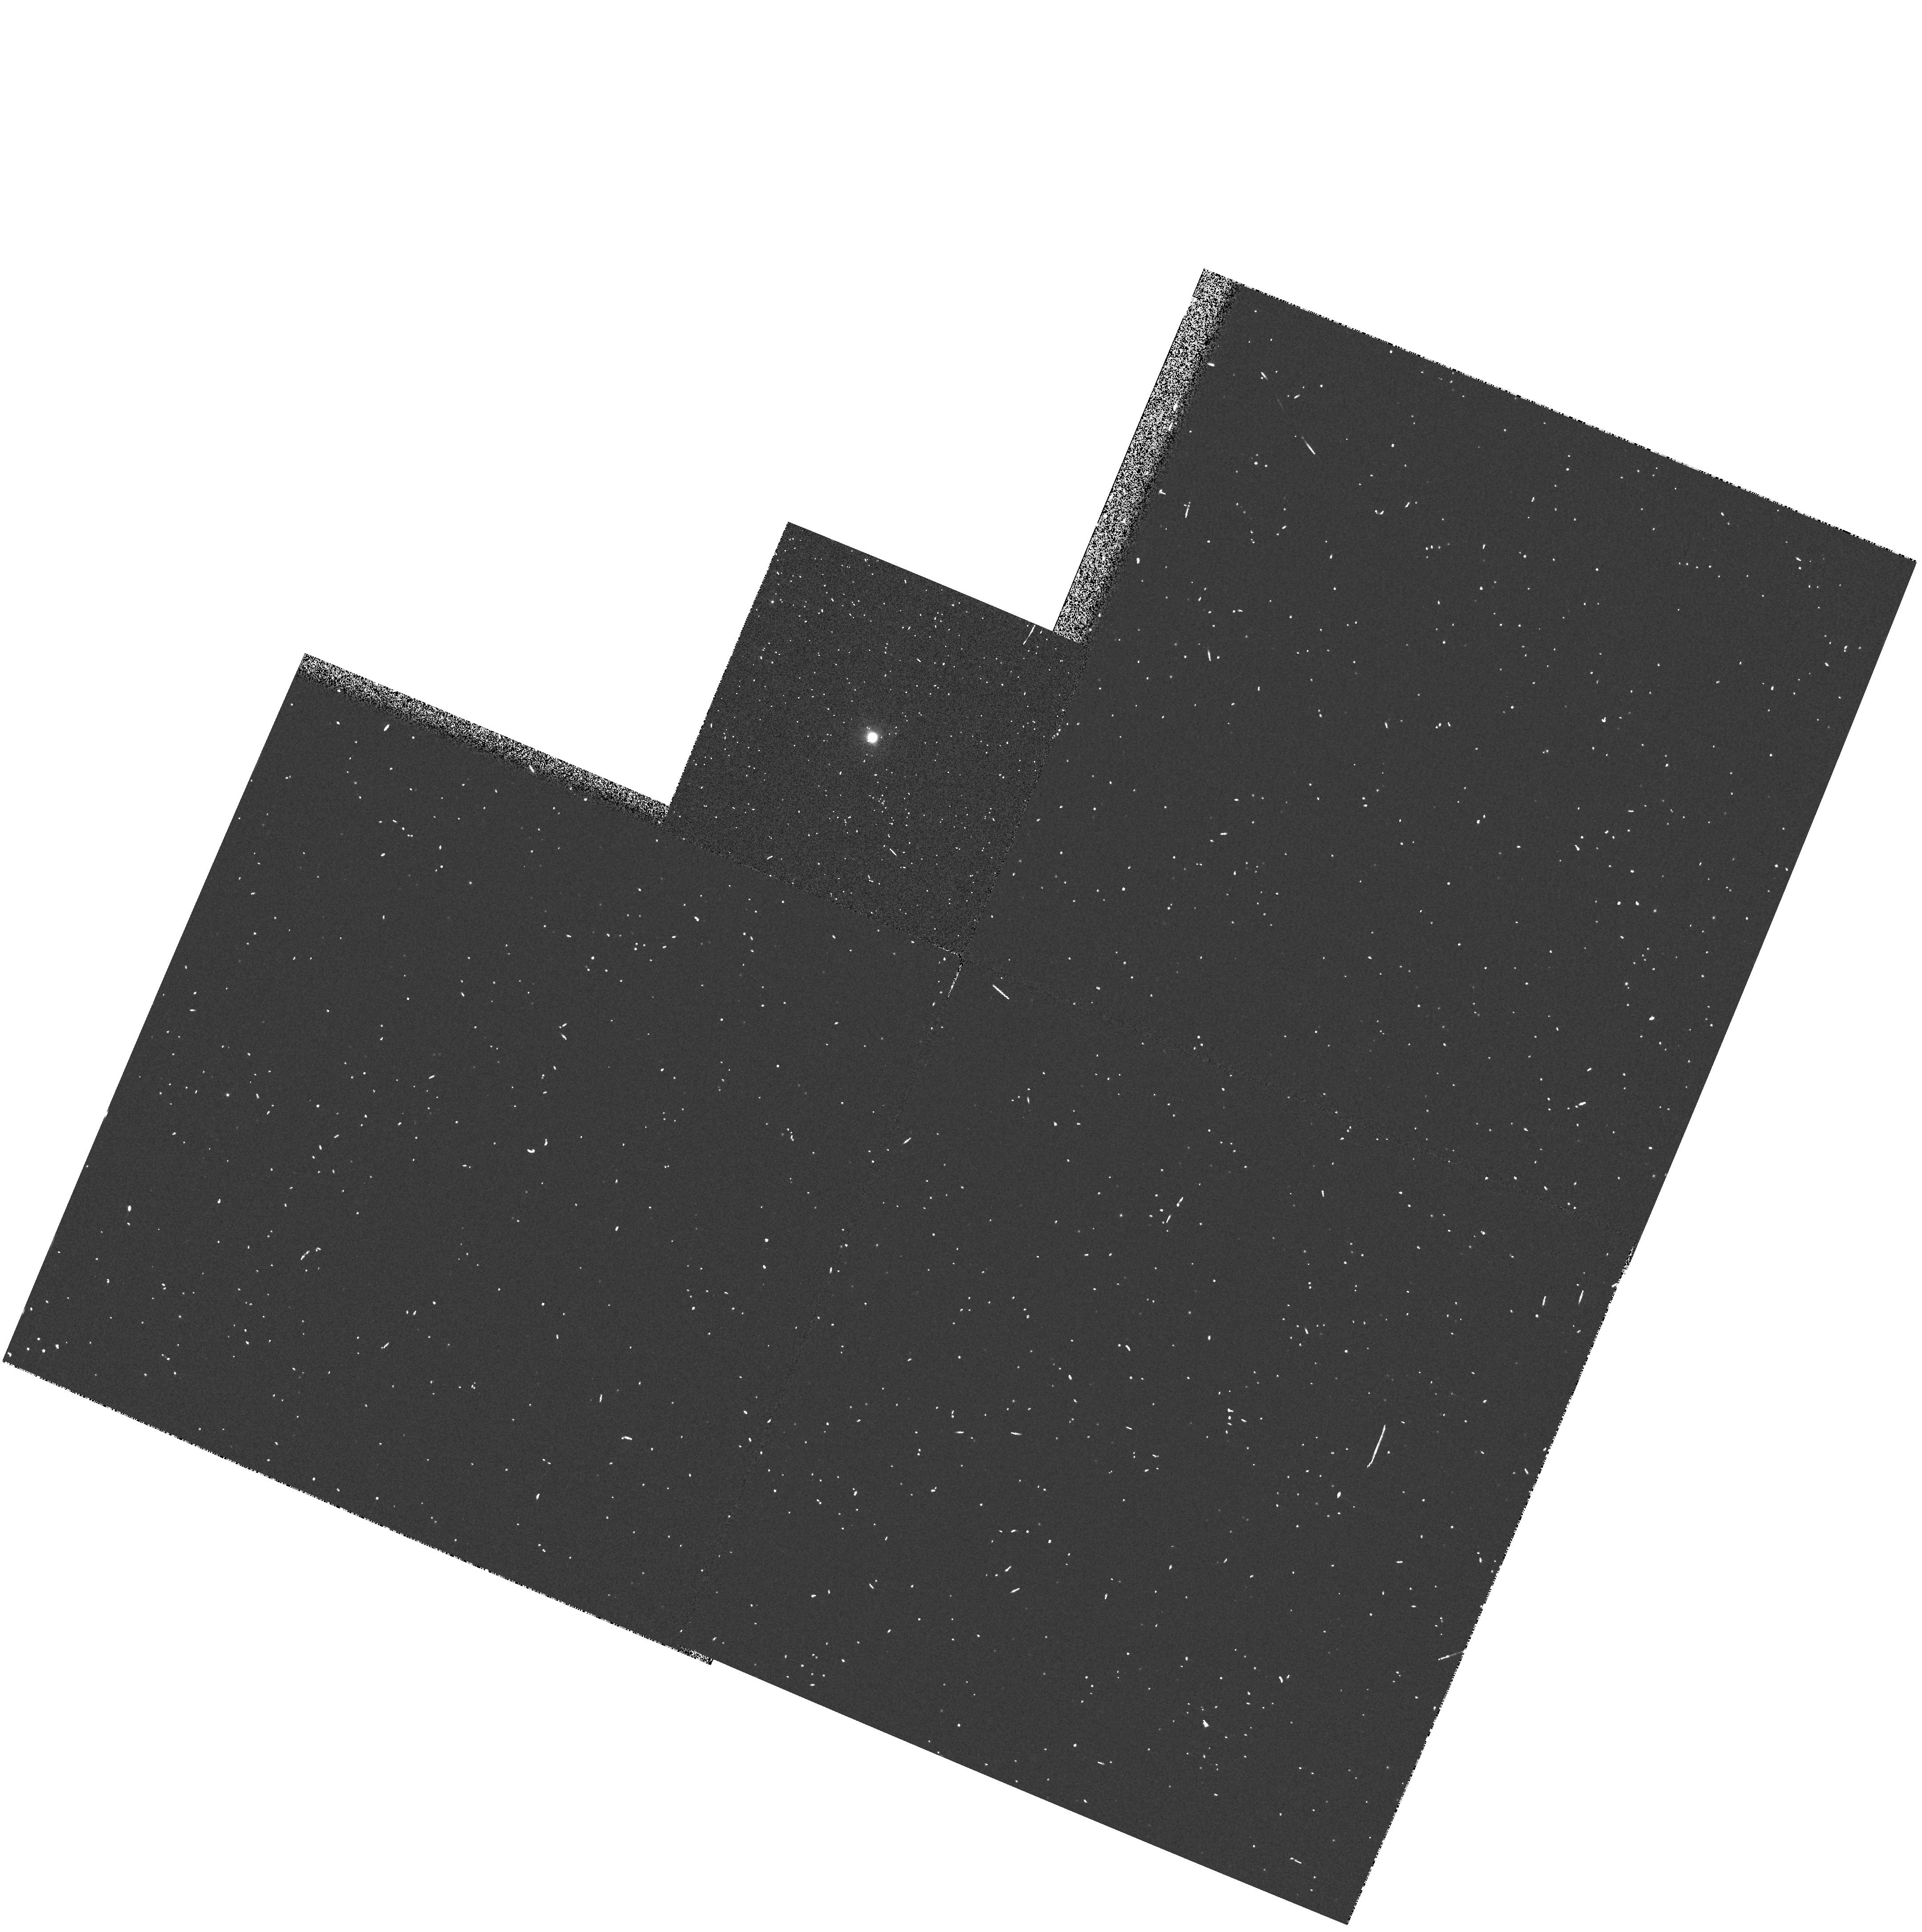
Target: LMC-SMP52
Instrument: WFPC2/PC
Filter: F502N
Exposure: 3 min
Observation ID: hst_6407_49_wfpc2_pc_f502n_u3ev49

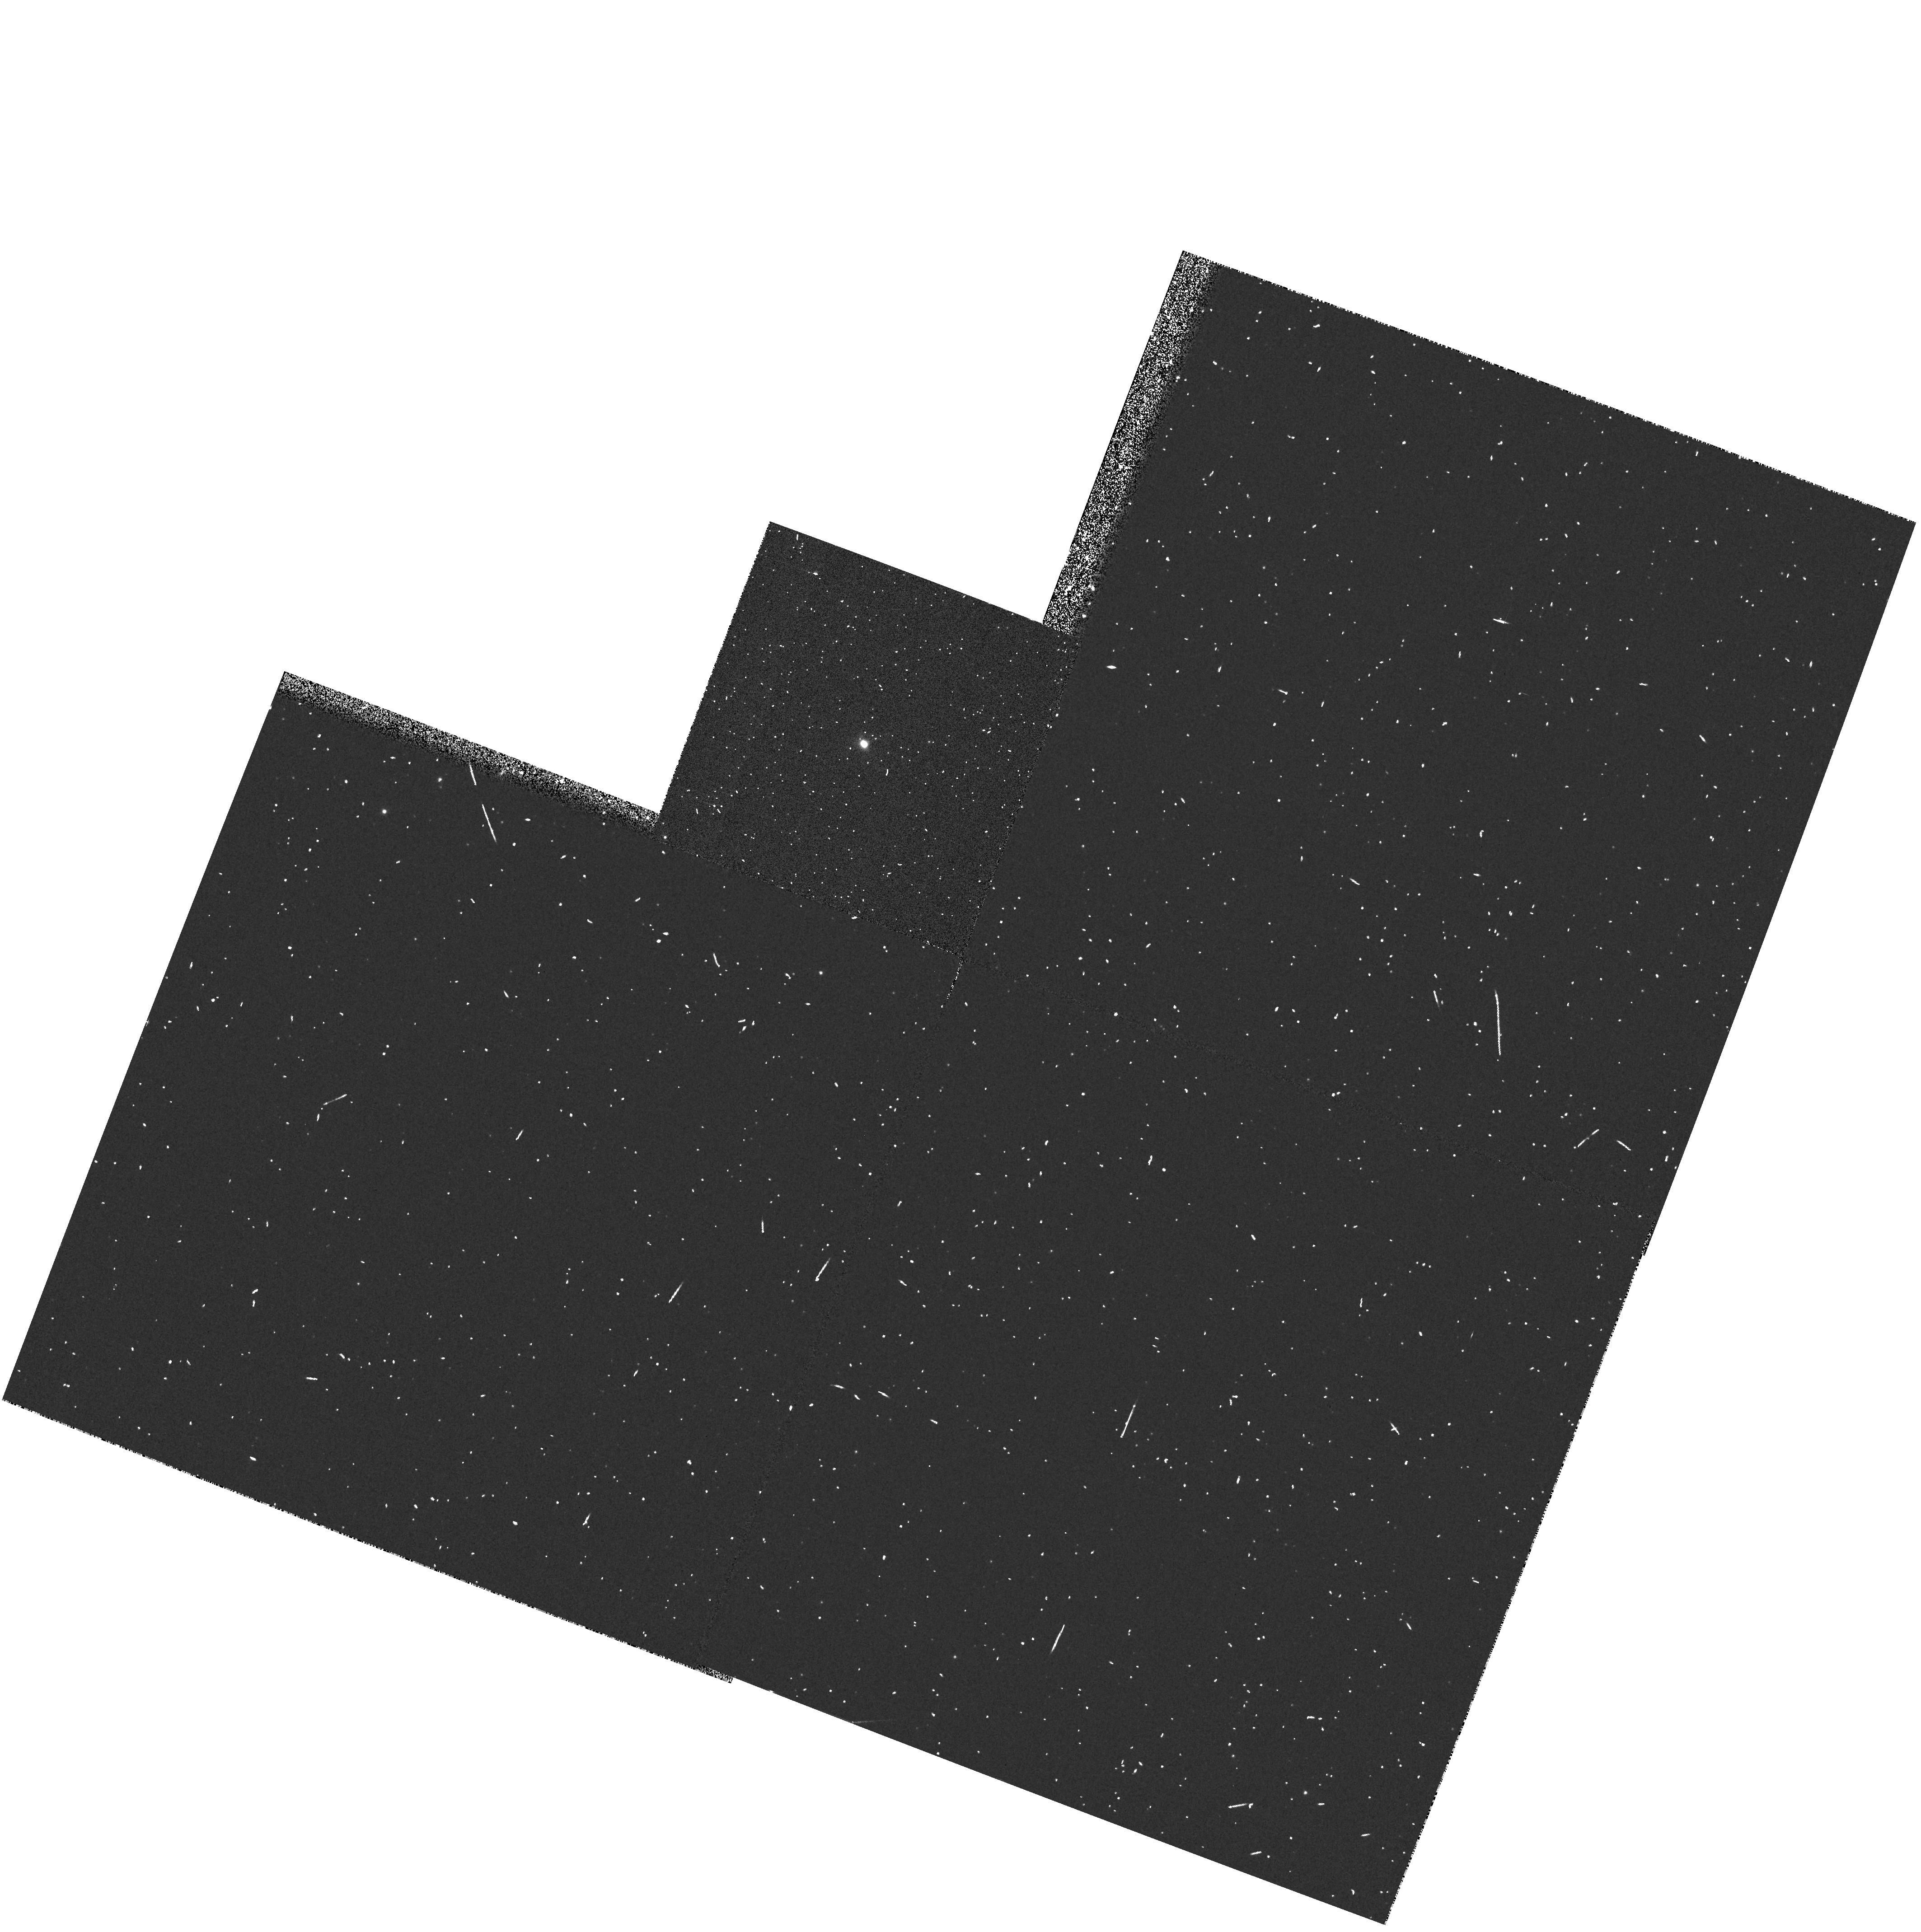
Target: LMC-SMP33
Instrument: WFPC2/PC
Filter: F502N
Exposure: 2 min
Observation ID: hst_6407_44_wfpc2_pc_f502n_u3ev44

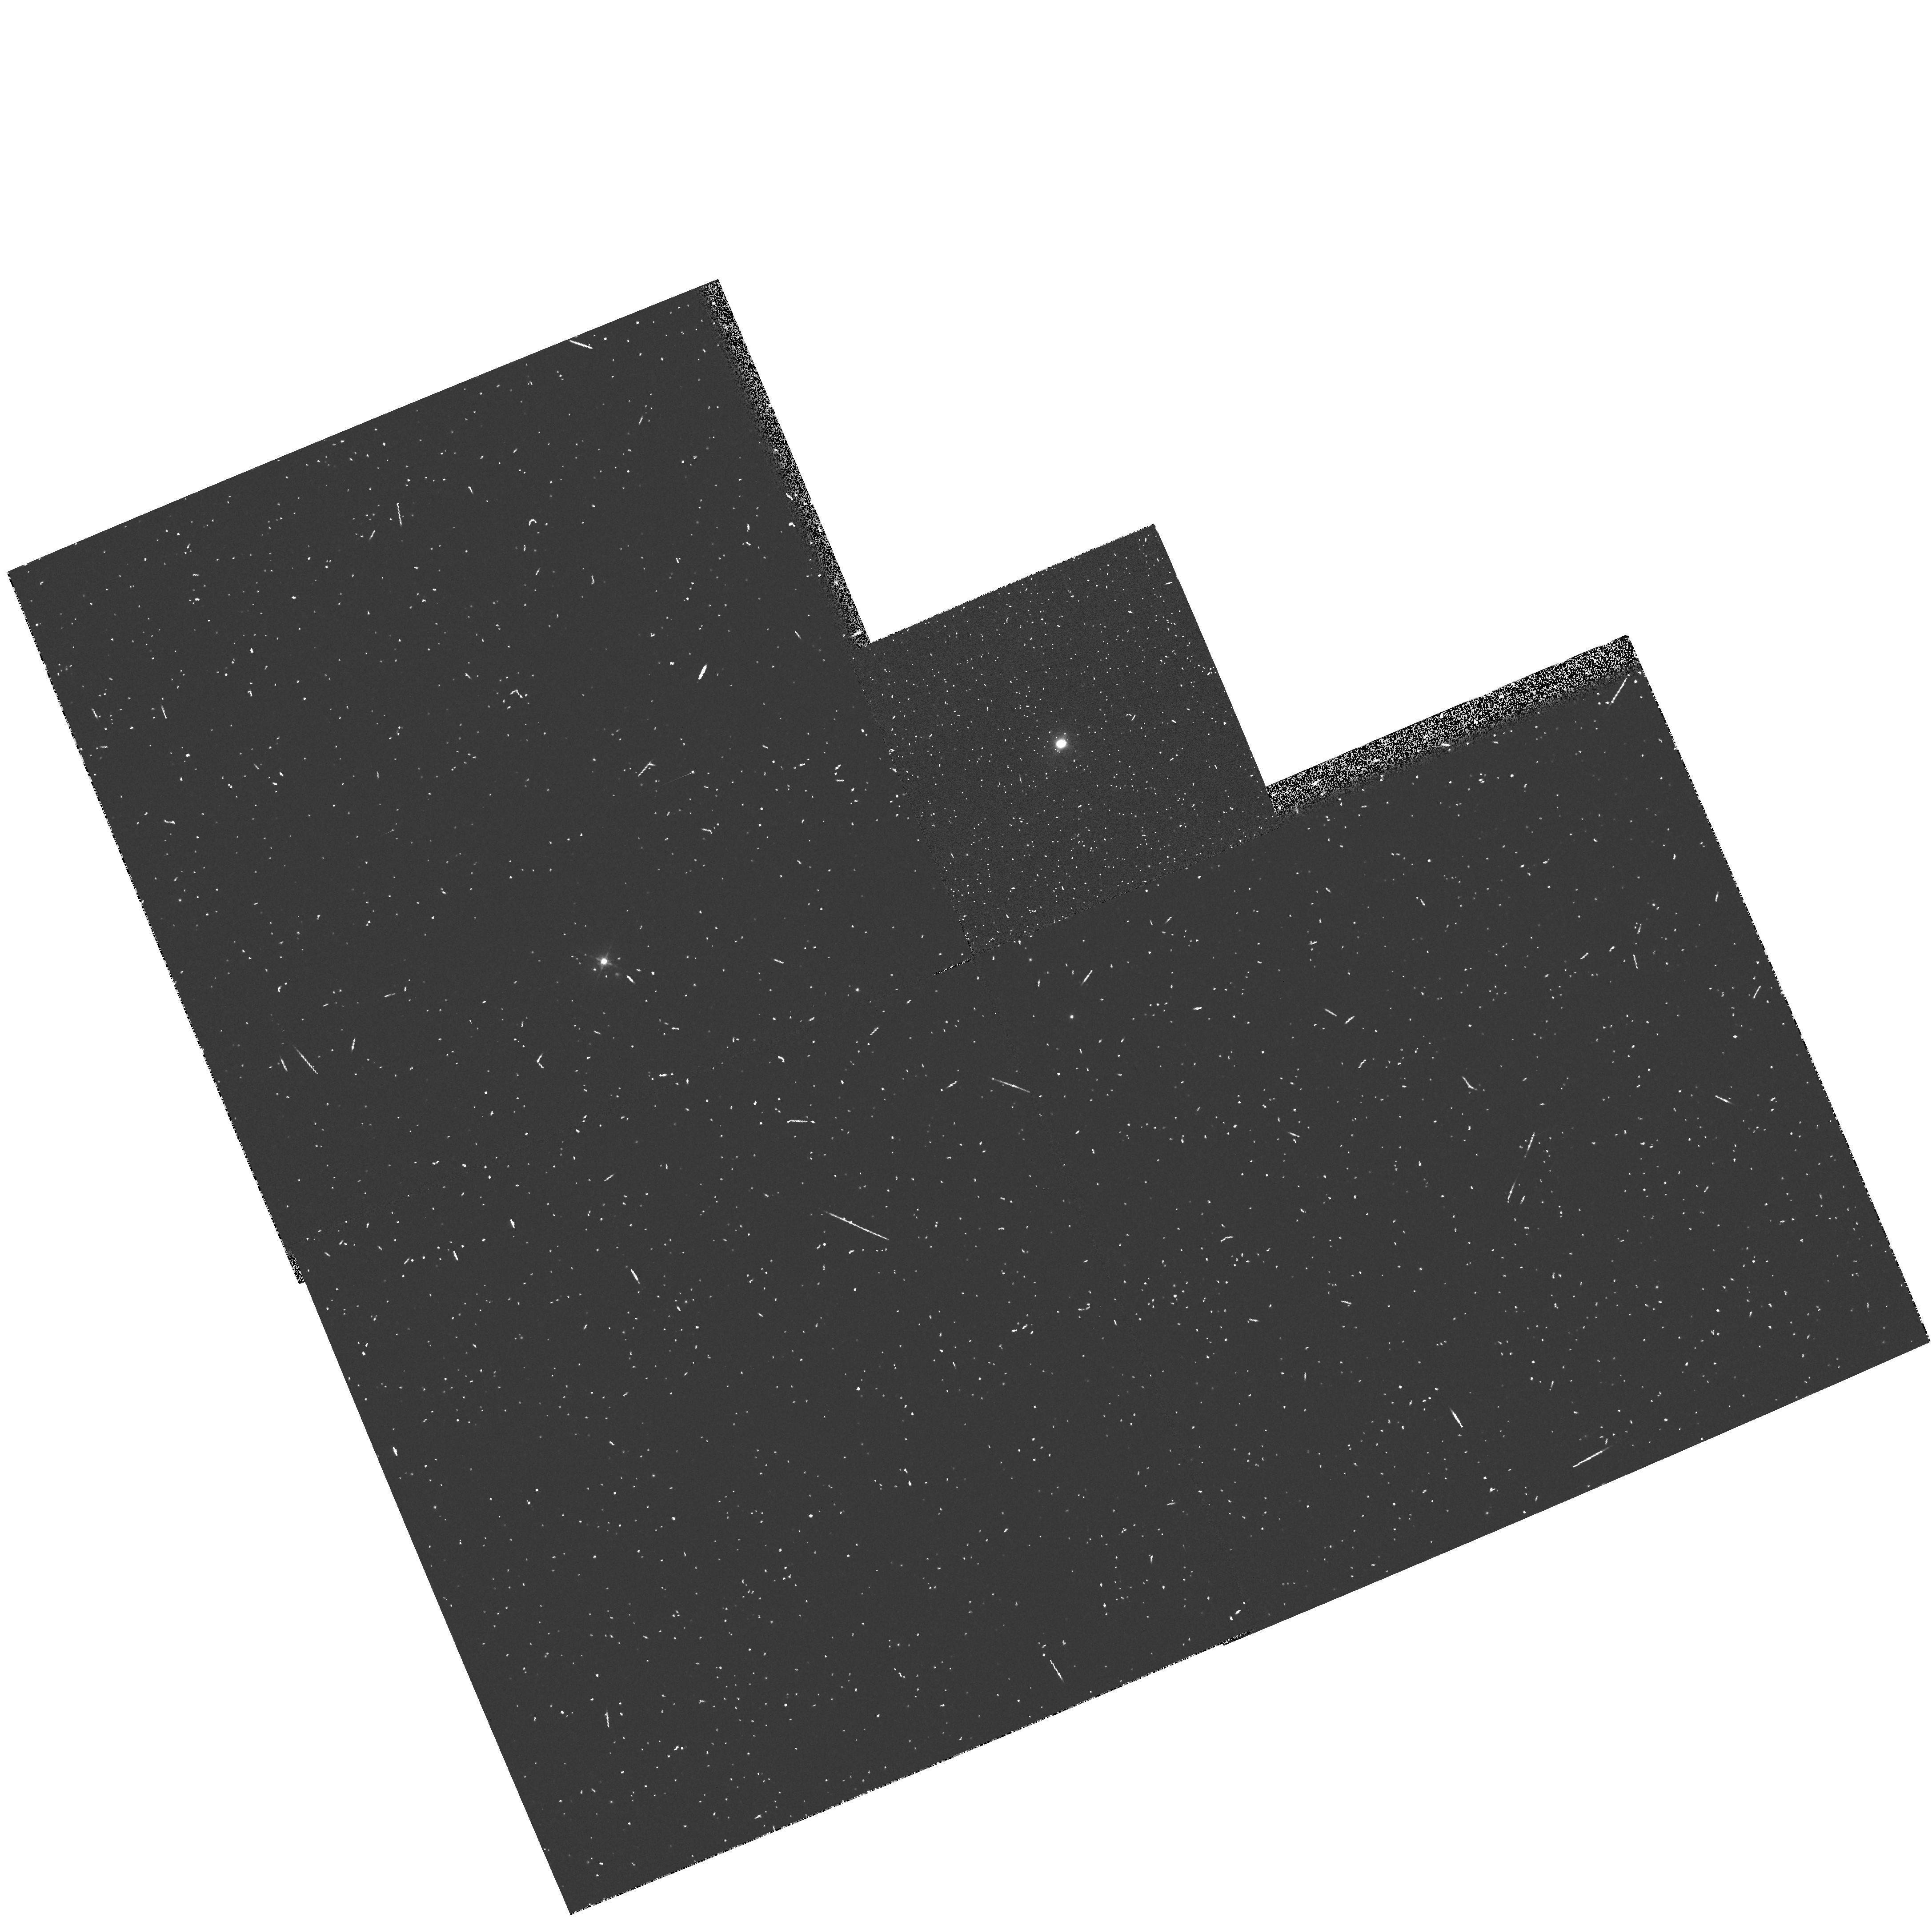
Target: LMC-SMP15
Instrument: WFPC2/PC
Filter: F502N
Exposure: 6 min
Observation ID: hst_6407_43_wfpc2_pc_f502n_u3ev43

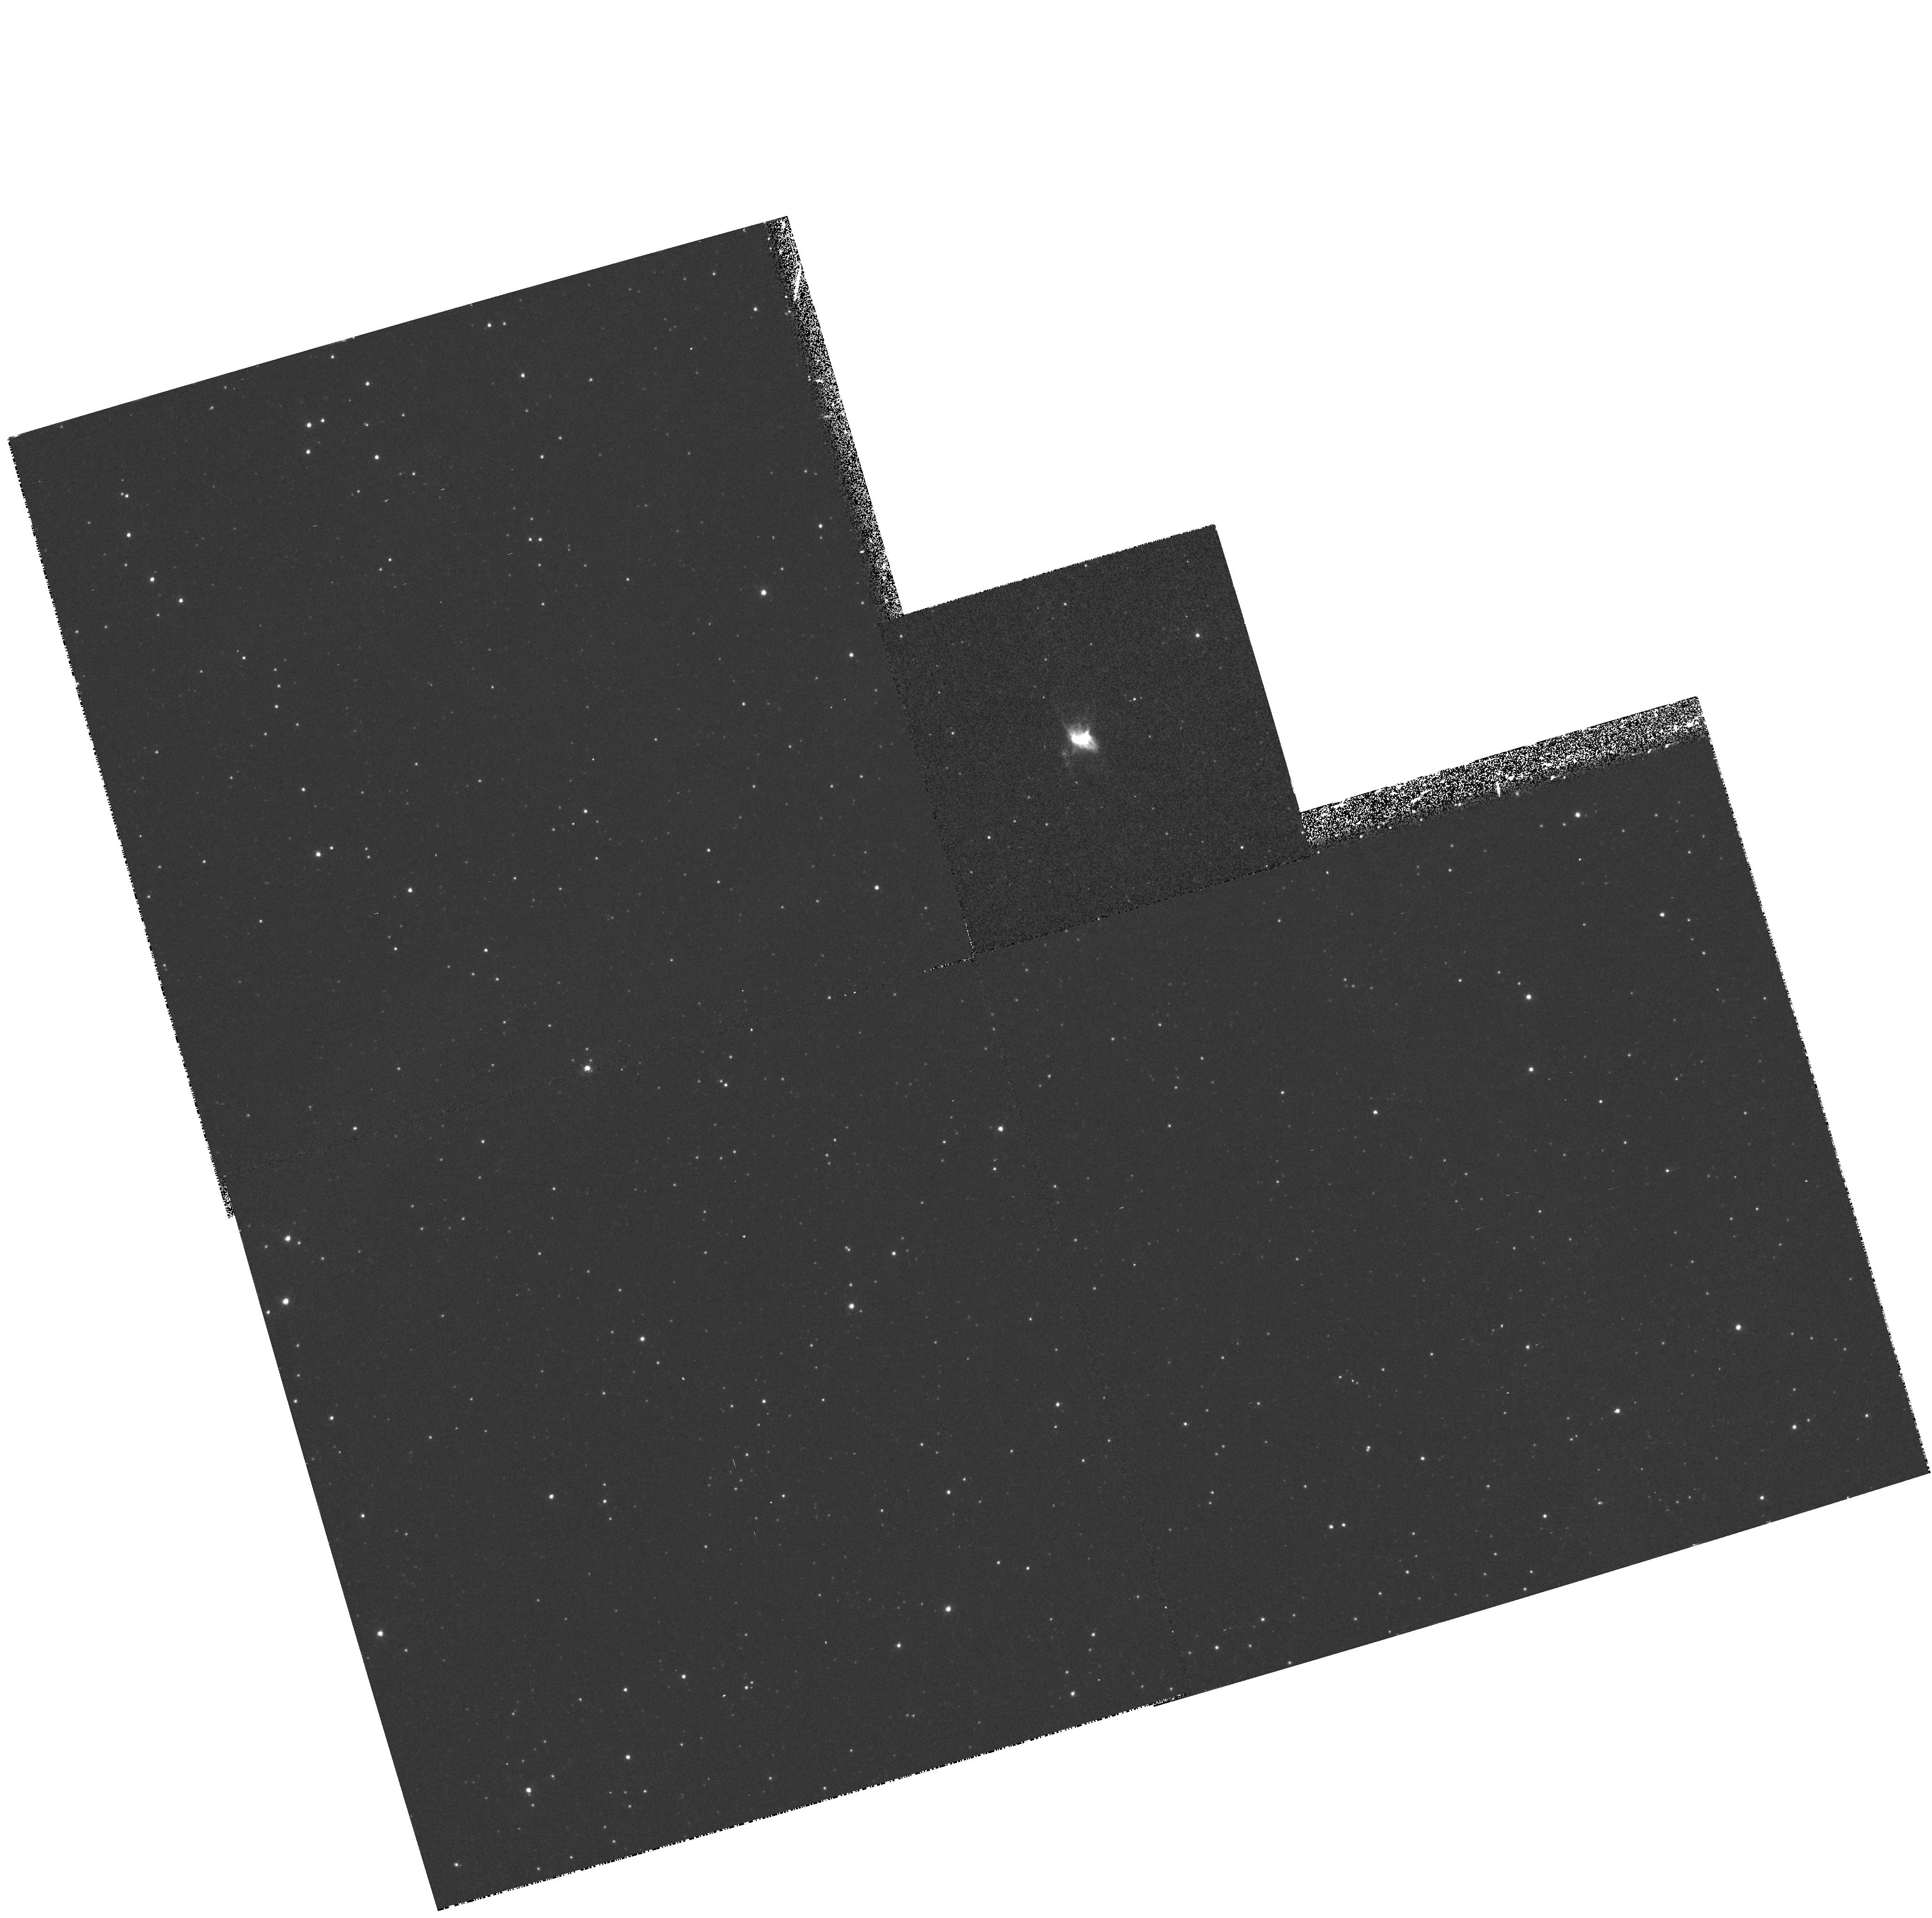
Target: LMC-SMP54
Instrument: WFPC2/PC
Filter: F656N
Exposure: 20 min
Observation ID: hst_6407_50_wfpc2_pc_f656n_u3ev50

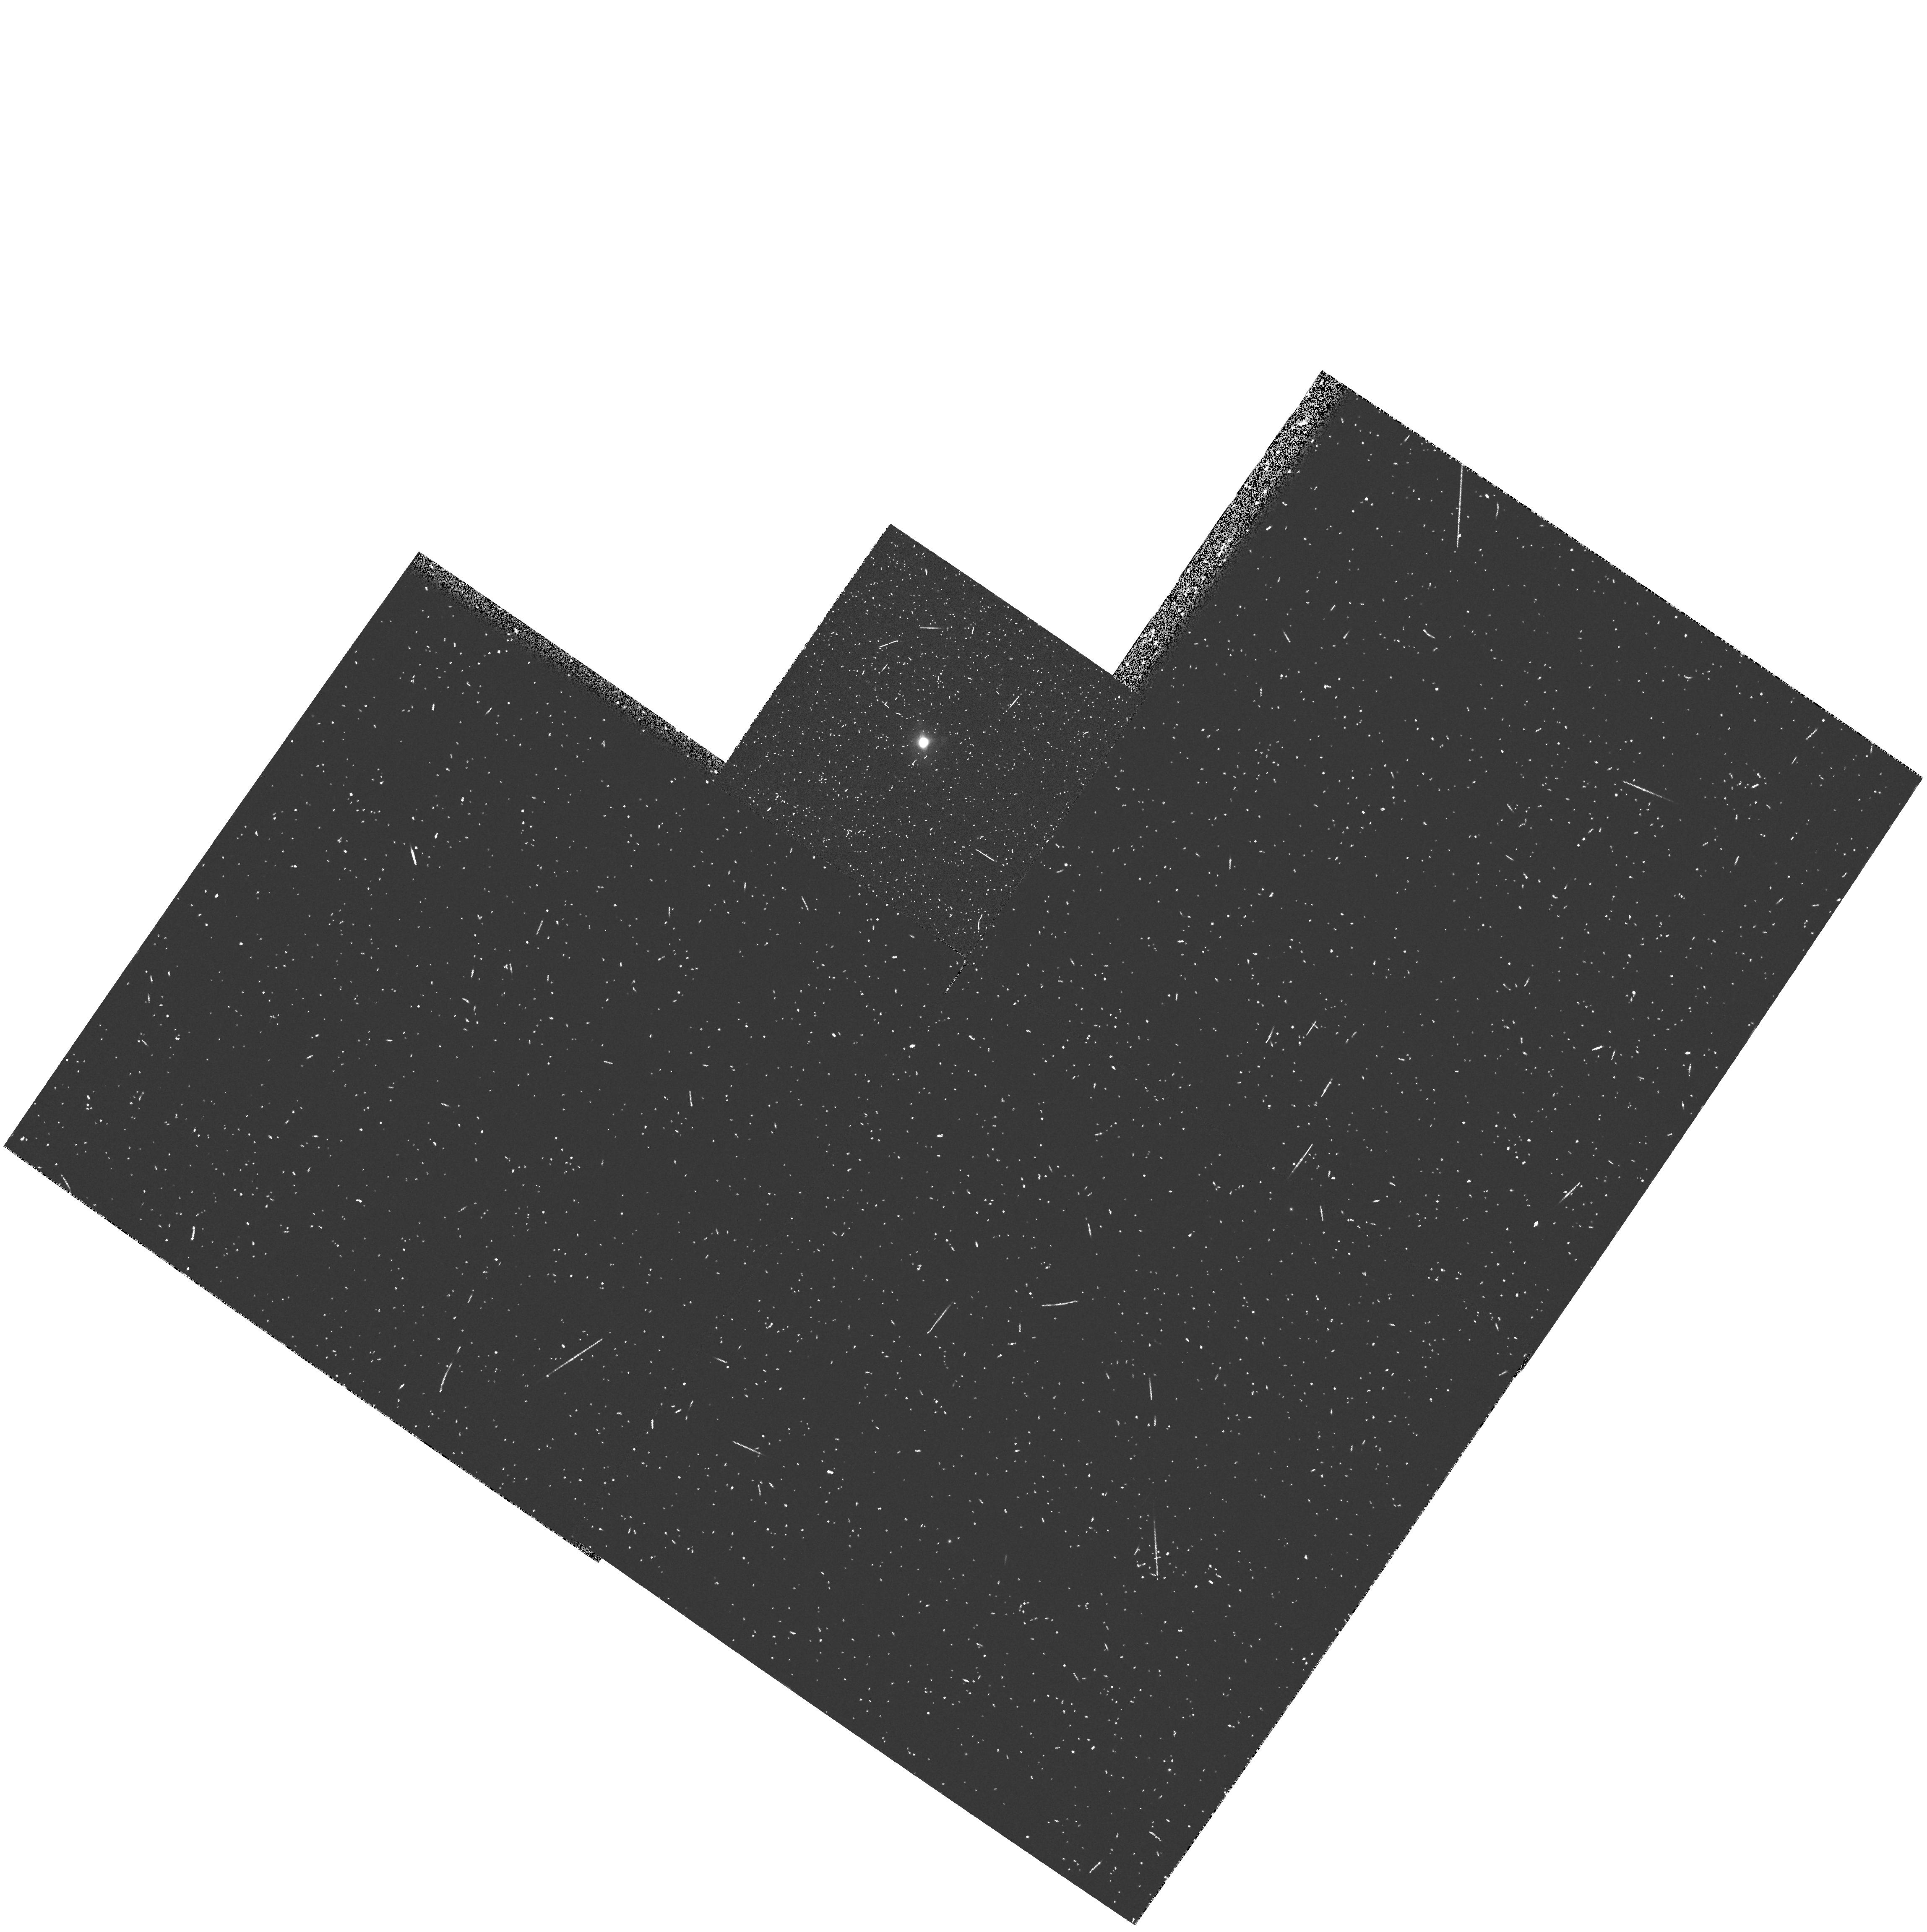
Target: LMC-SMP99
Instrument: WFPC2/PC
Filter: F502N
Exposure: 8 min
Observation ID: hst_6407_55_wfpc2_pc_f502n_u3ev55

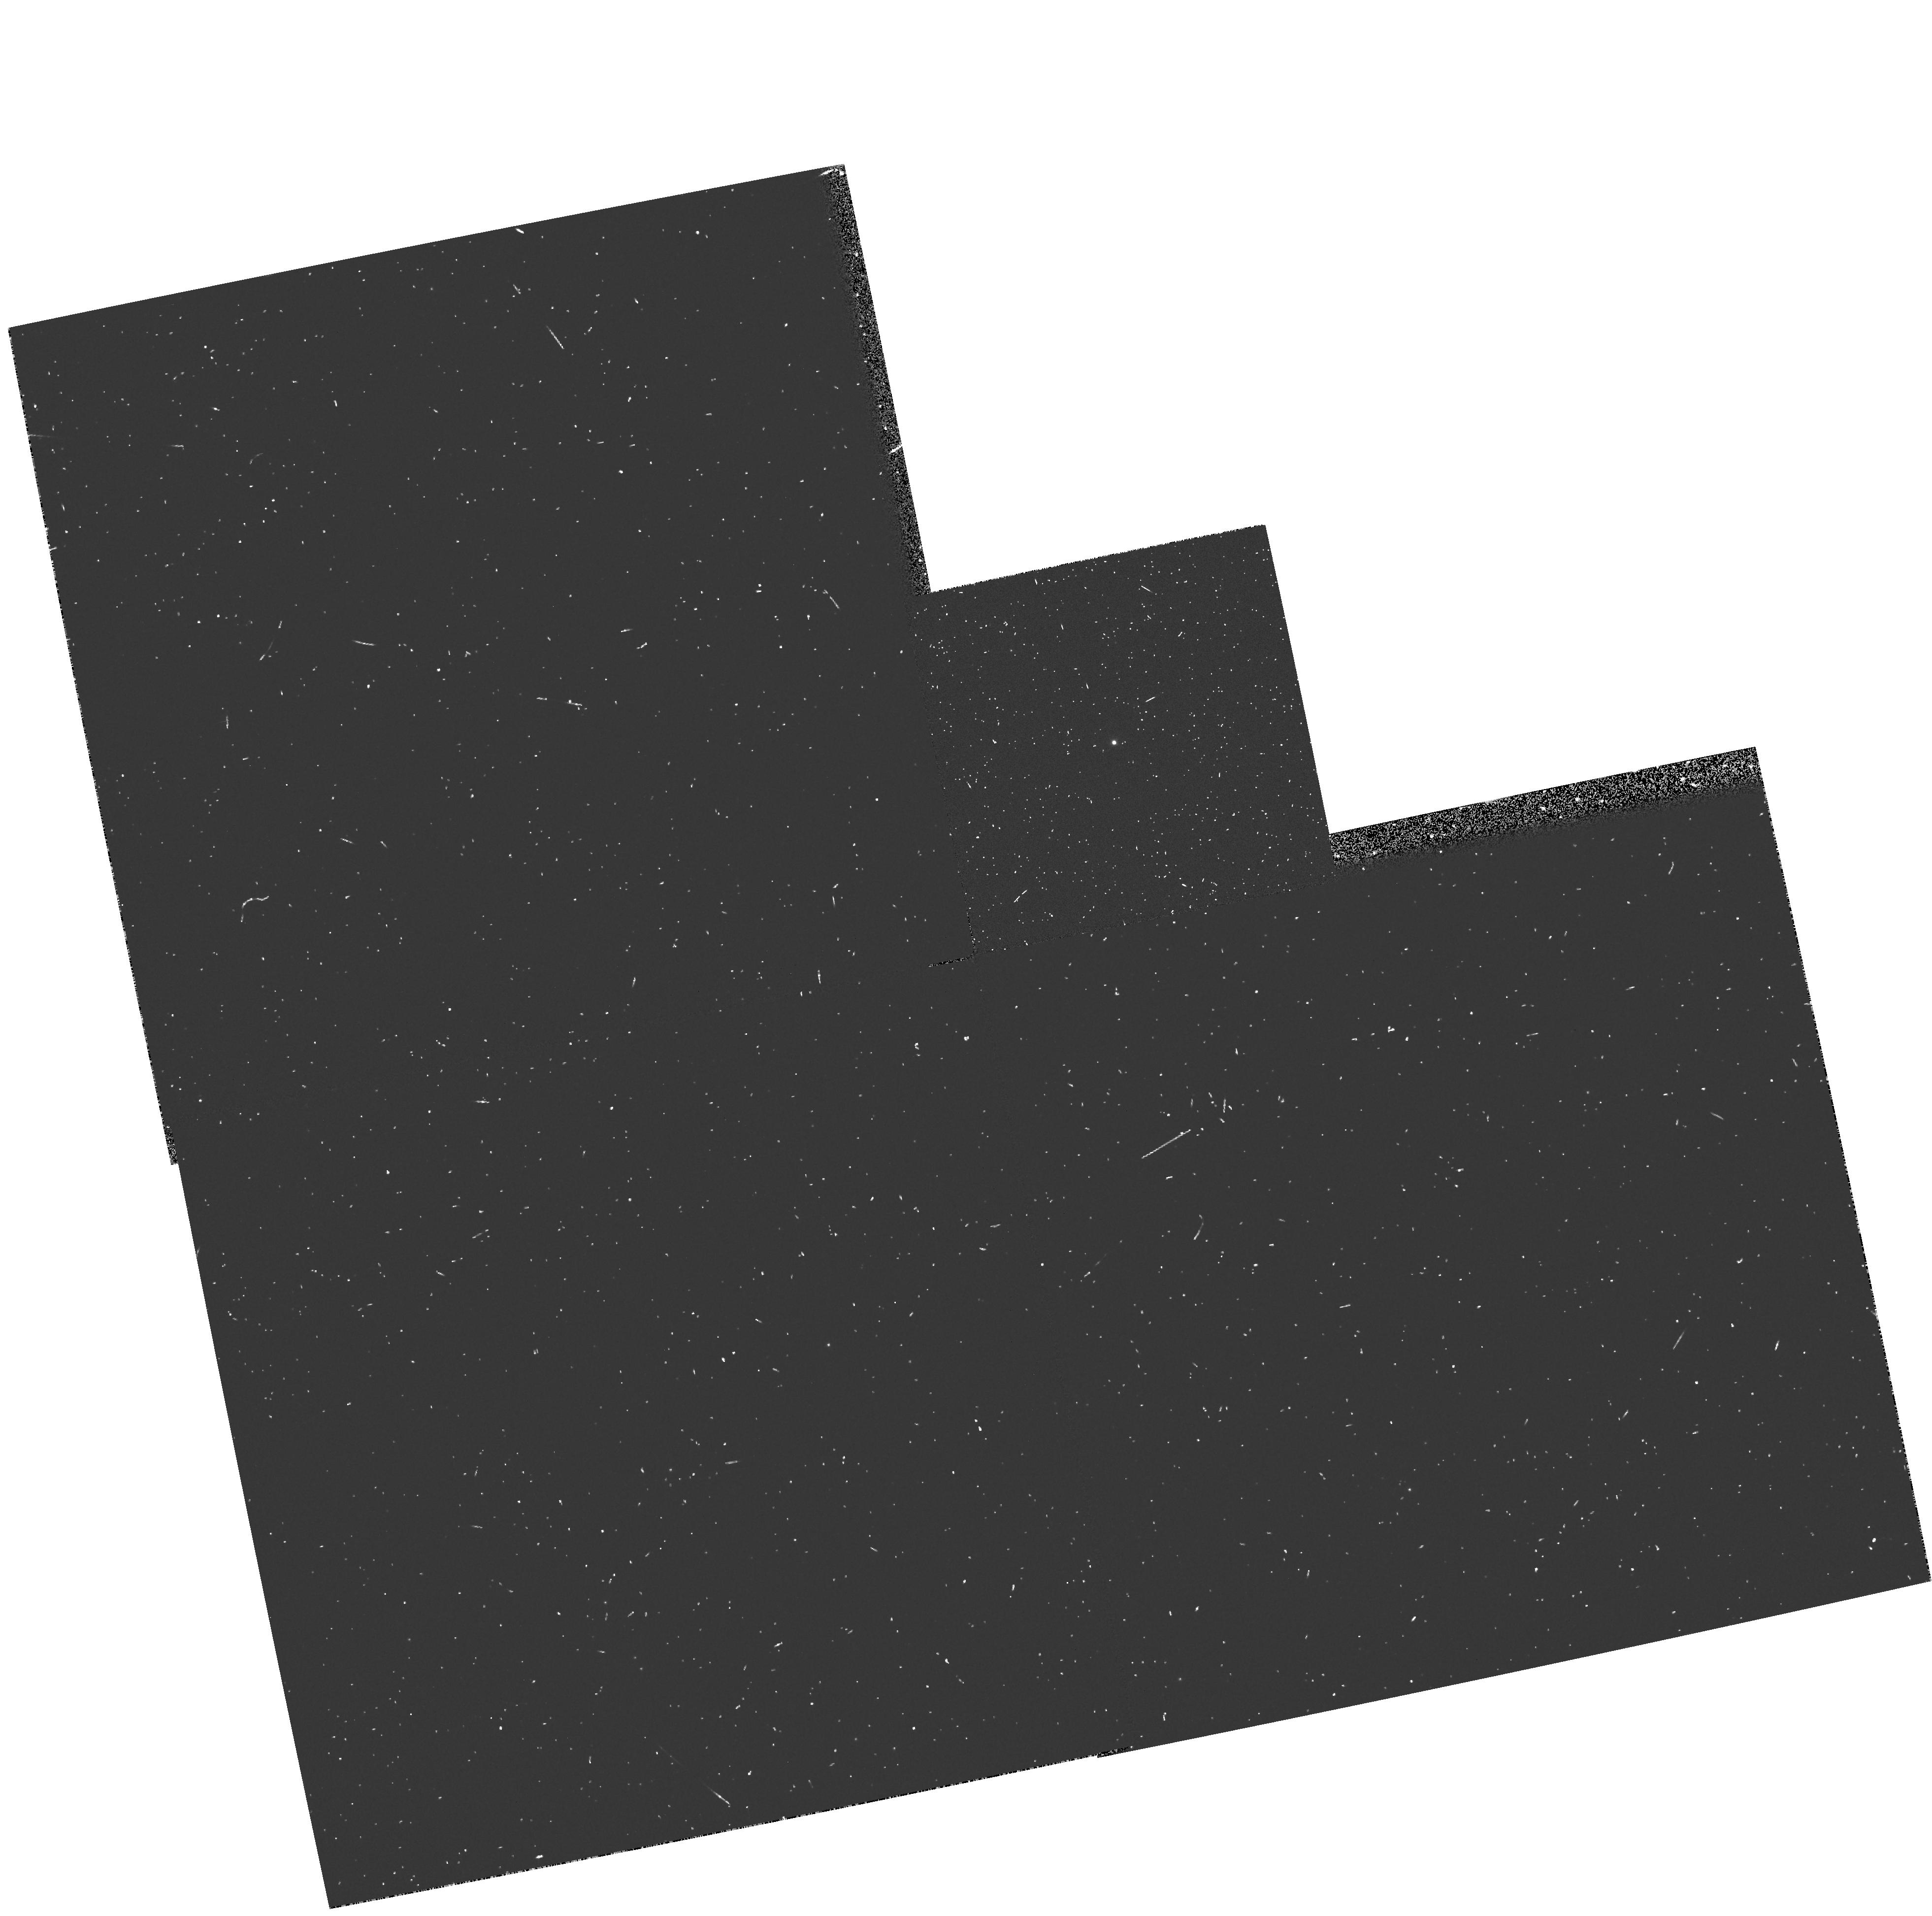
Target: LMC-SMP55
Instrument: WFPC2/PC
Filter: F502N
Exposure: 5 min
Observation ID: hst_6407_51_wfpc2_pc_f502n_u3ev51

POST ASYMPTOTIC GIANT BRANCH EVOLUTION IN THE MAGELLANIC CLOUDS (PI: Dopita, Michael Andrew)

This proposal represents the culmination of our systematic and definitive study, using HST observations, of a large sample of PNs at known distance in the Magellanic Clouds. Over the past five cycles, images have been obtained for a total of 30 objects (GO+GTO) and UV spectroscopy will finally be obtained for some 24 PN. The images give the spatial structures, sizes, ionised masses, and dynamical ages of the PNs. In conjunction with FOS spectrophotometry in the range 1150-- 4800 Angstrom and our ground-based data, we have shown that we can further derive the effective temperature, luminosity, and core mass for the PN central stars, and also determine the nebular abundances of all elements involved in dredge-up processes. For no other sample of PN can we achieve such a detailed understanding of the evolution of both the PN central star and of its nebular shell; we have even been able to separate the H-burning from He-burning PN, and have found clear evidence of mass-dependent dredge -up. In Cycle 6 we propose to complete this ambitious program by observing a further 15 objects chosen to complement our previously- observed sample, and ensure complete coverage of the H-R diagram. Large gains in observing efficiency are obtained by executing the program during CVZ periods.